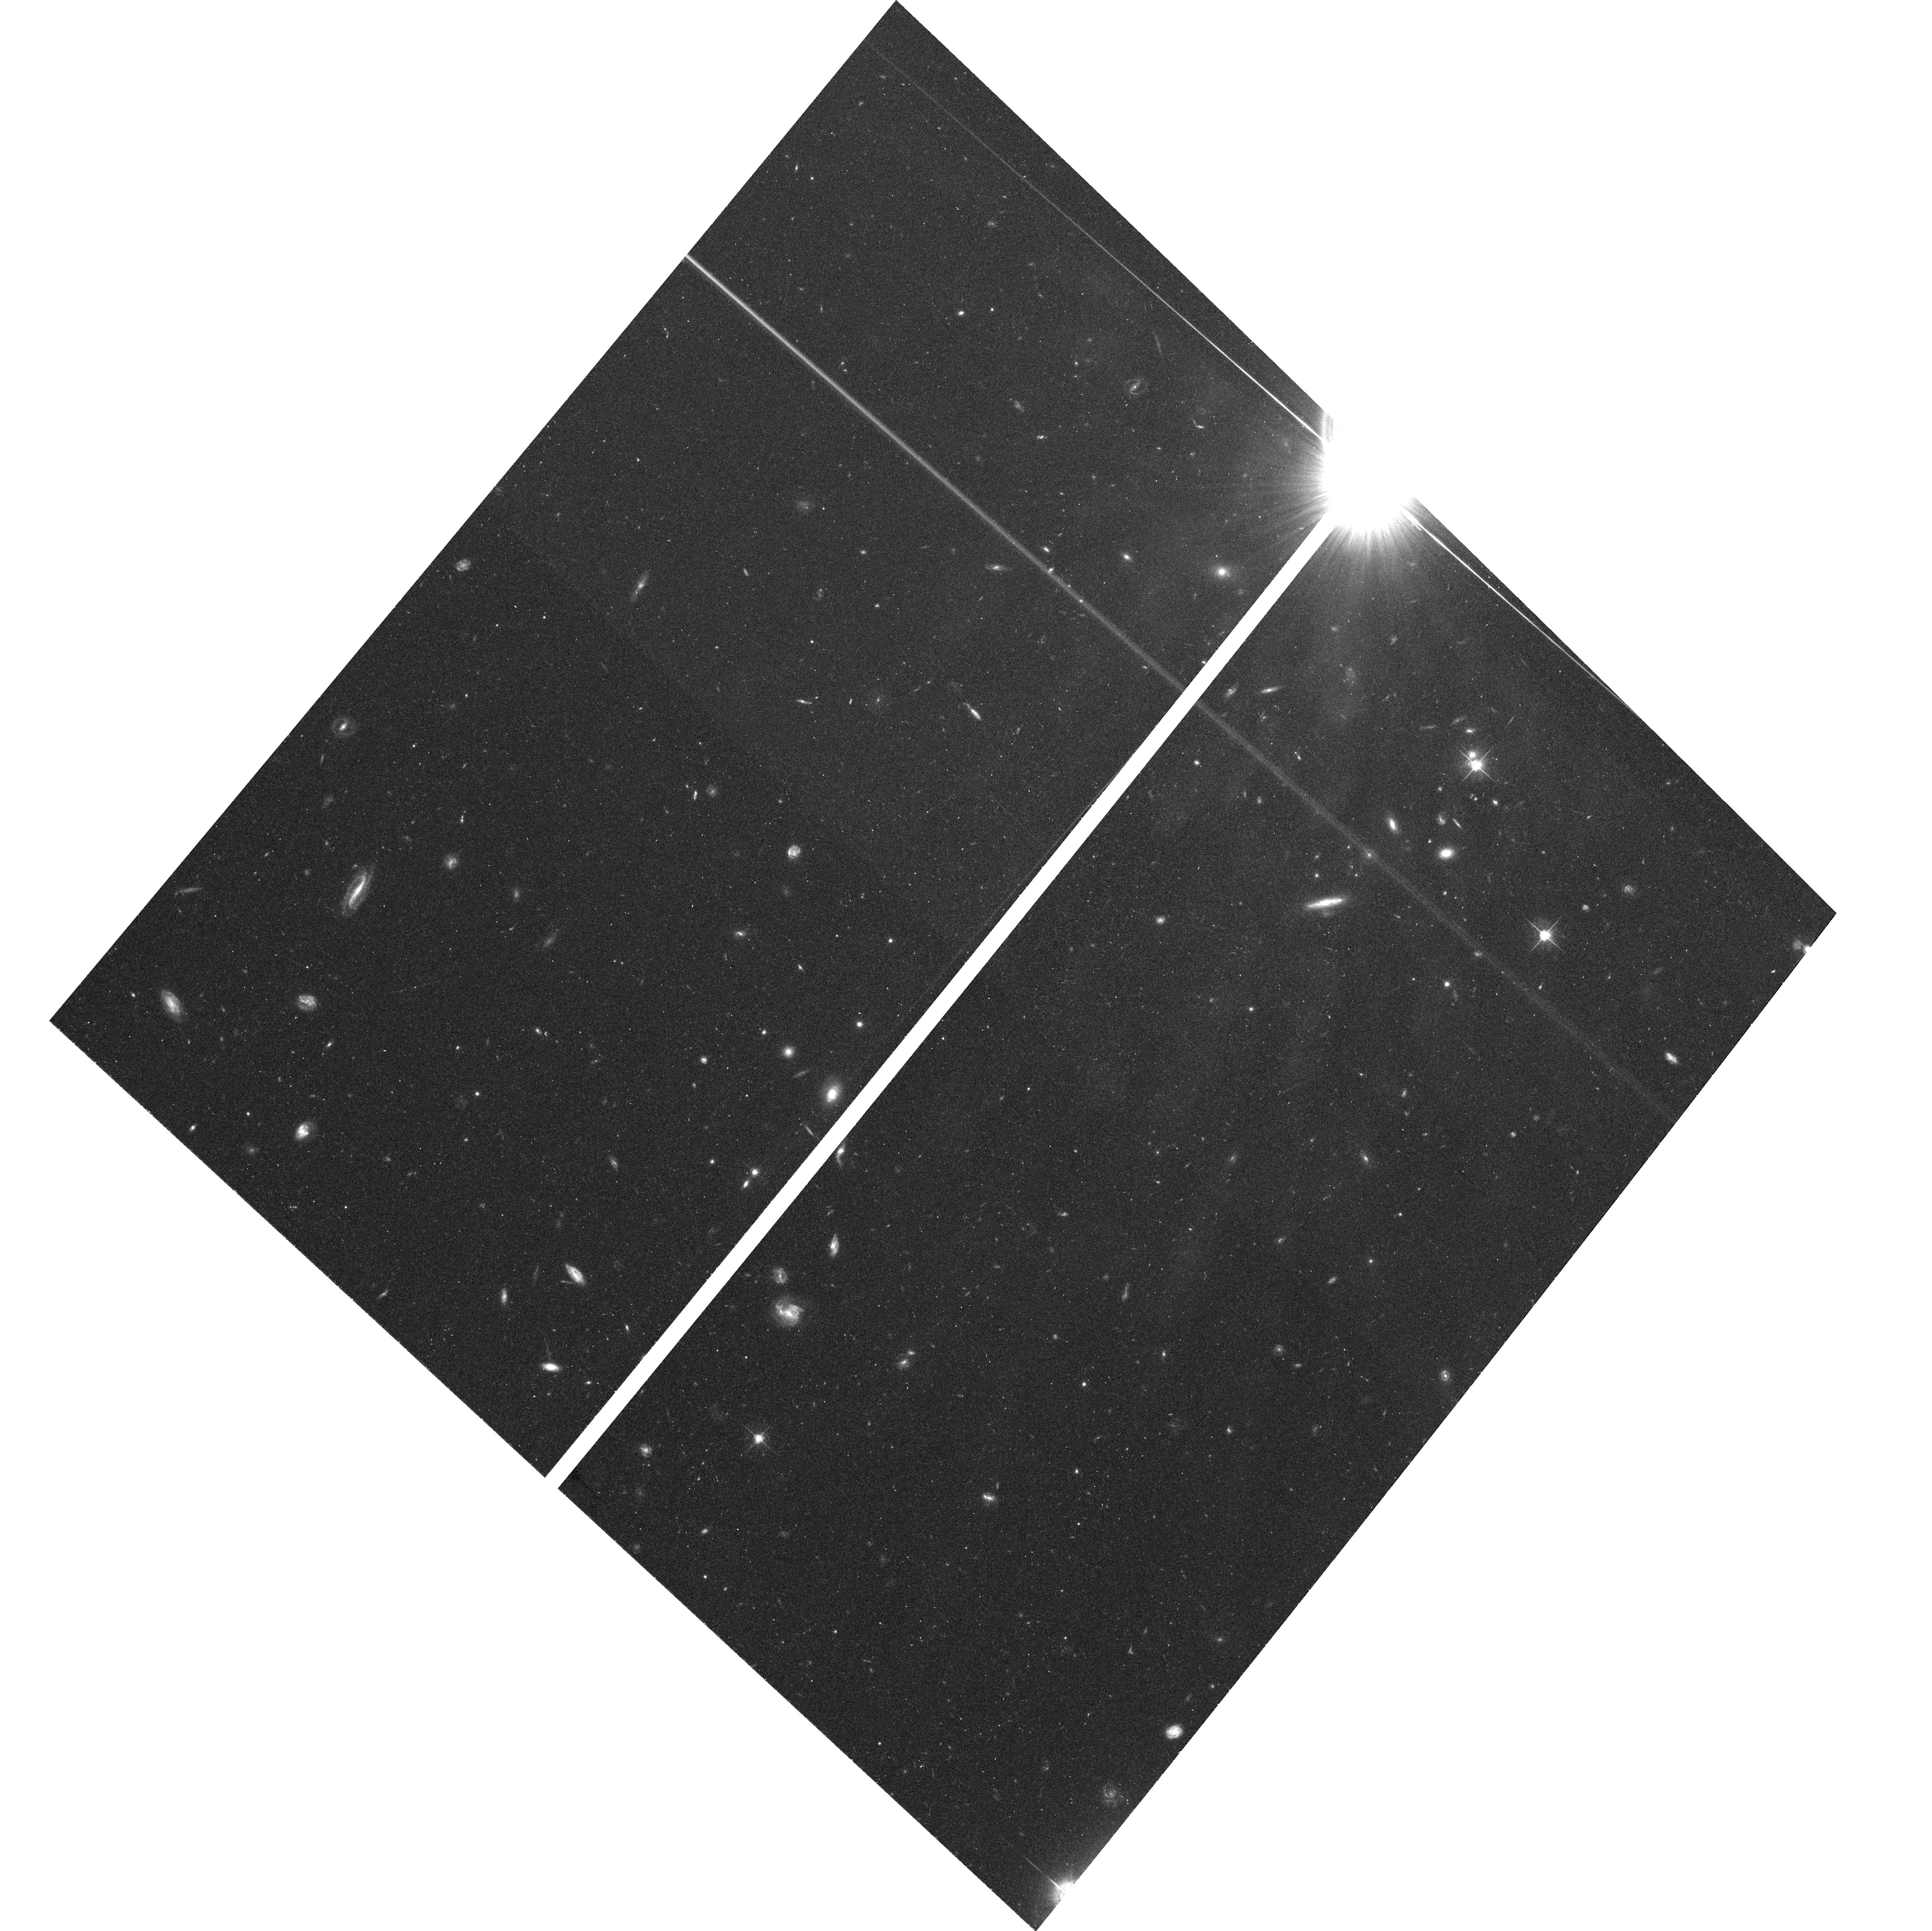
Target: field at RA 343.409°, Dec -48.598°
Instrument: ACS/WFC
Filter: F625W
Exposure: 34 min
Observation ID: hst_10330_19_acs_wfc_f625w_j91719

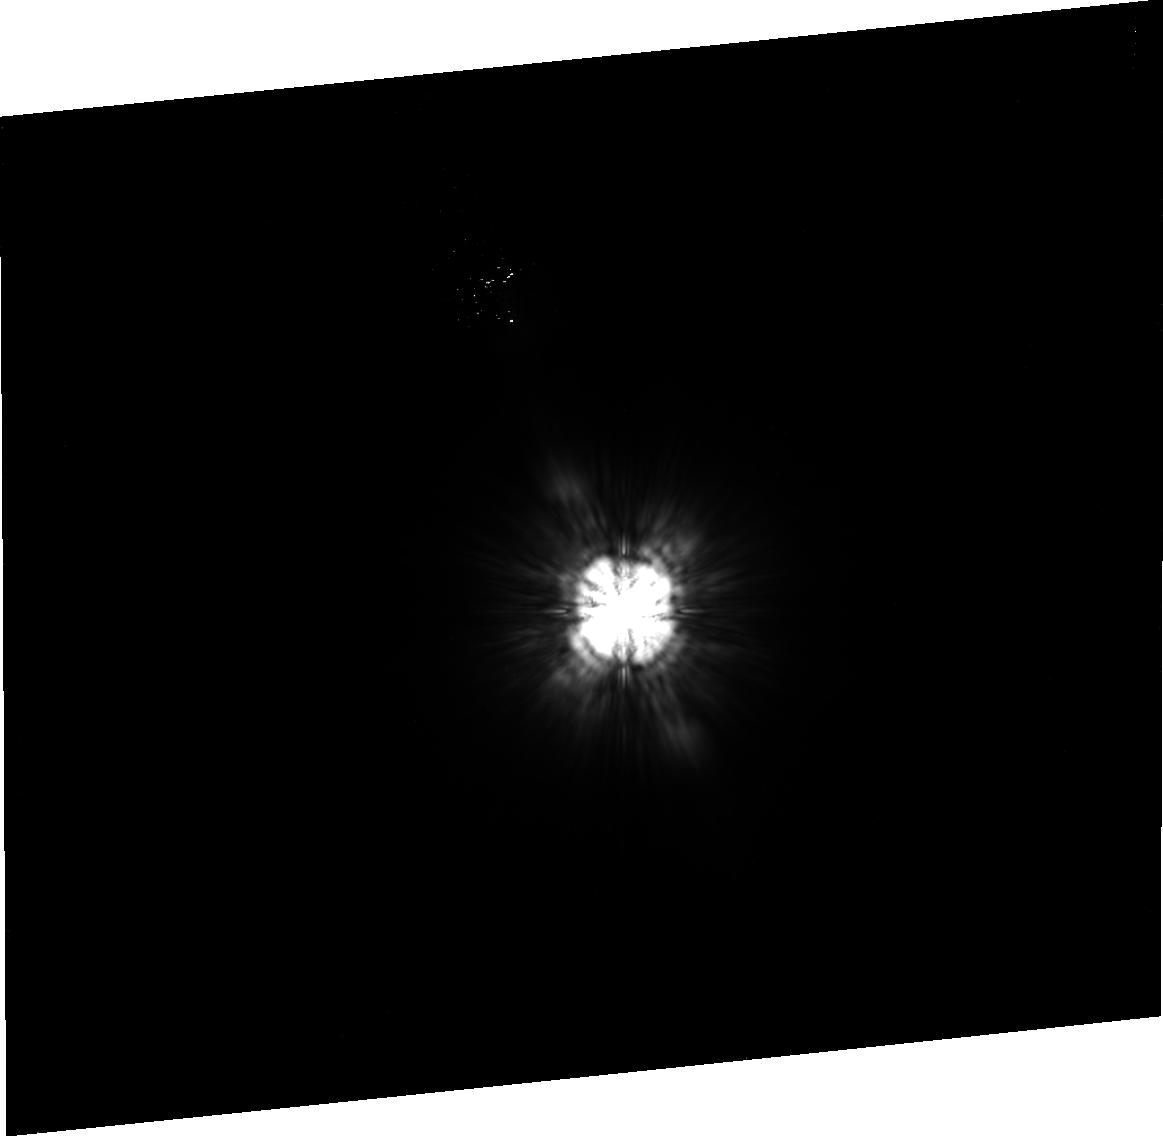
Target: SIRTF-1-PSF
Instrument: ACS/HRC
Filter: F814W
Exposure: 38 min
Observation ID: j91704010

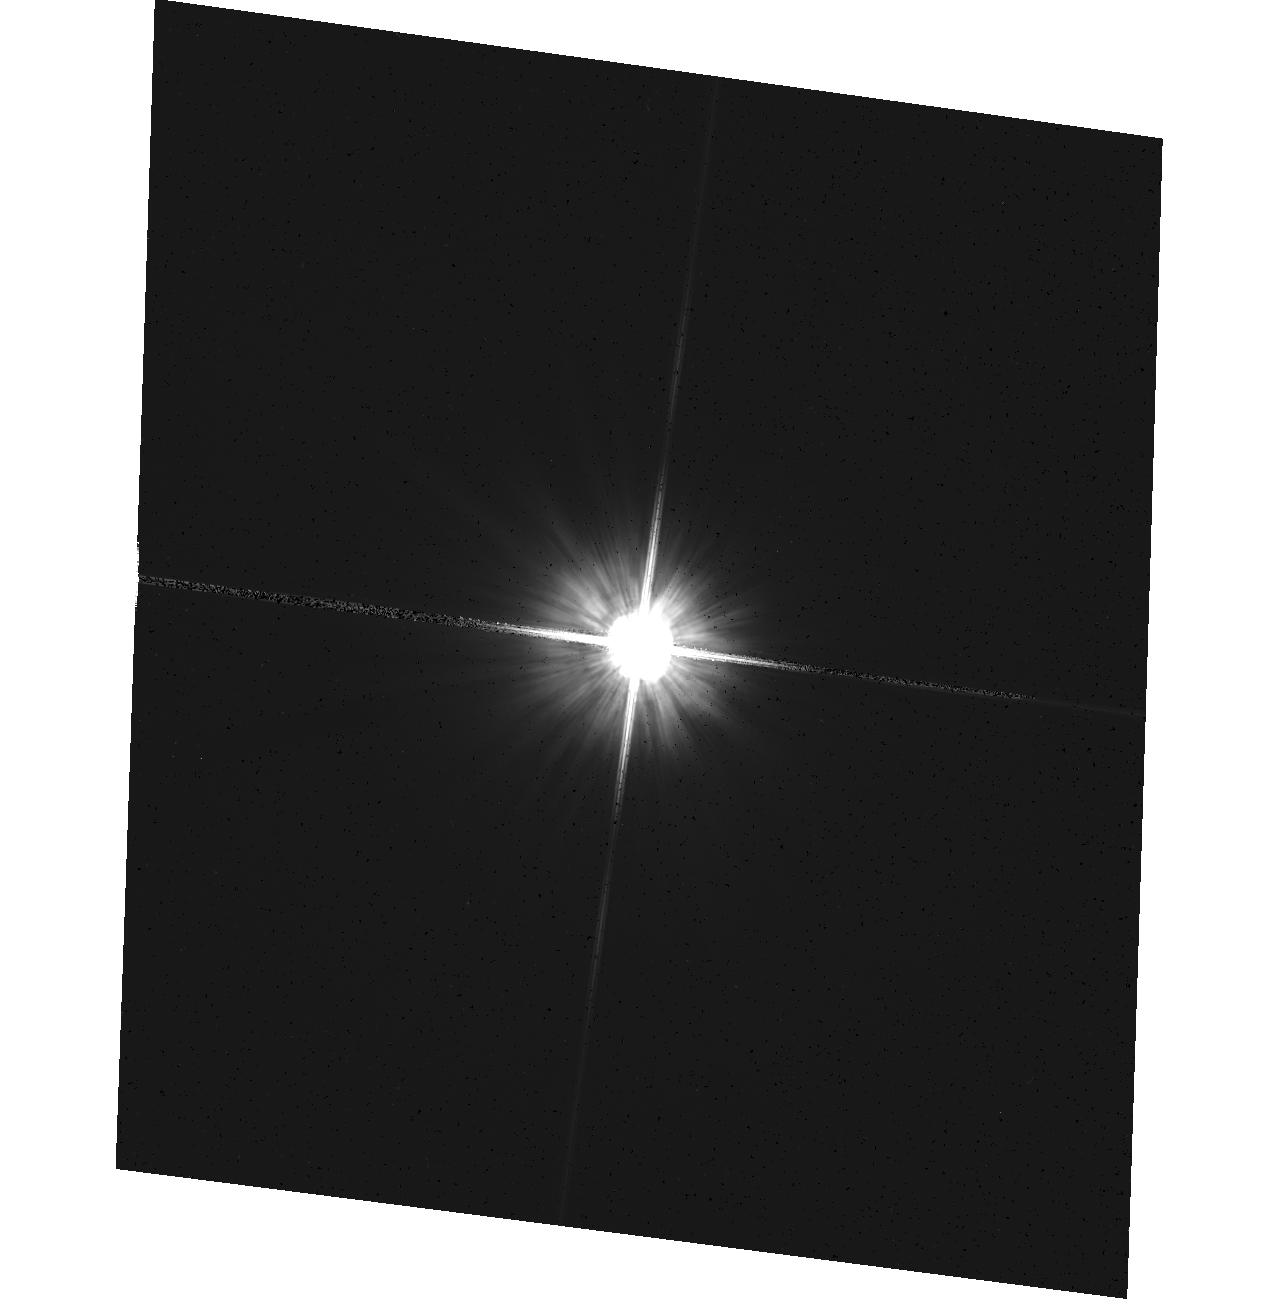
Target: HD-216435
Instrument: ACS/HRC
Filter: F606W
Exposure: 1 min
Observation ID: hst_10330_27_acs_hrc_f606w_j91727

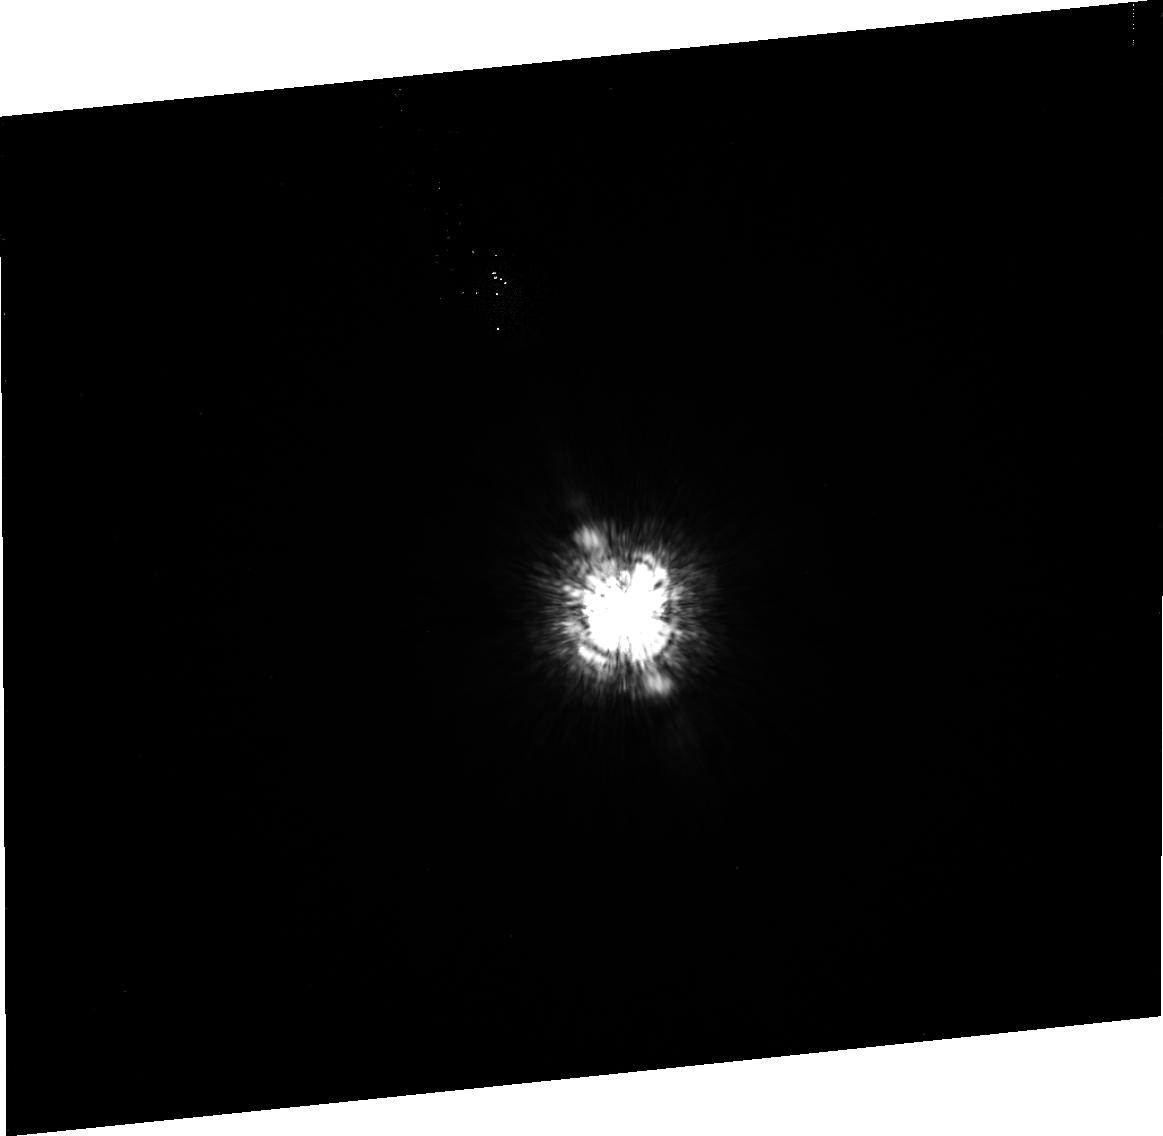
Target: HD-216149
Instrument: ACS/HRC
Filter: F435W
Exposure: 16 min
Observation ID: j91702010

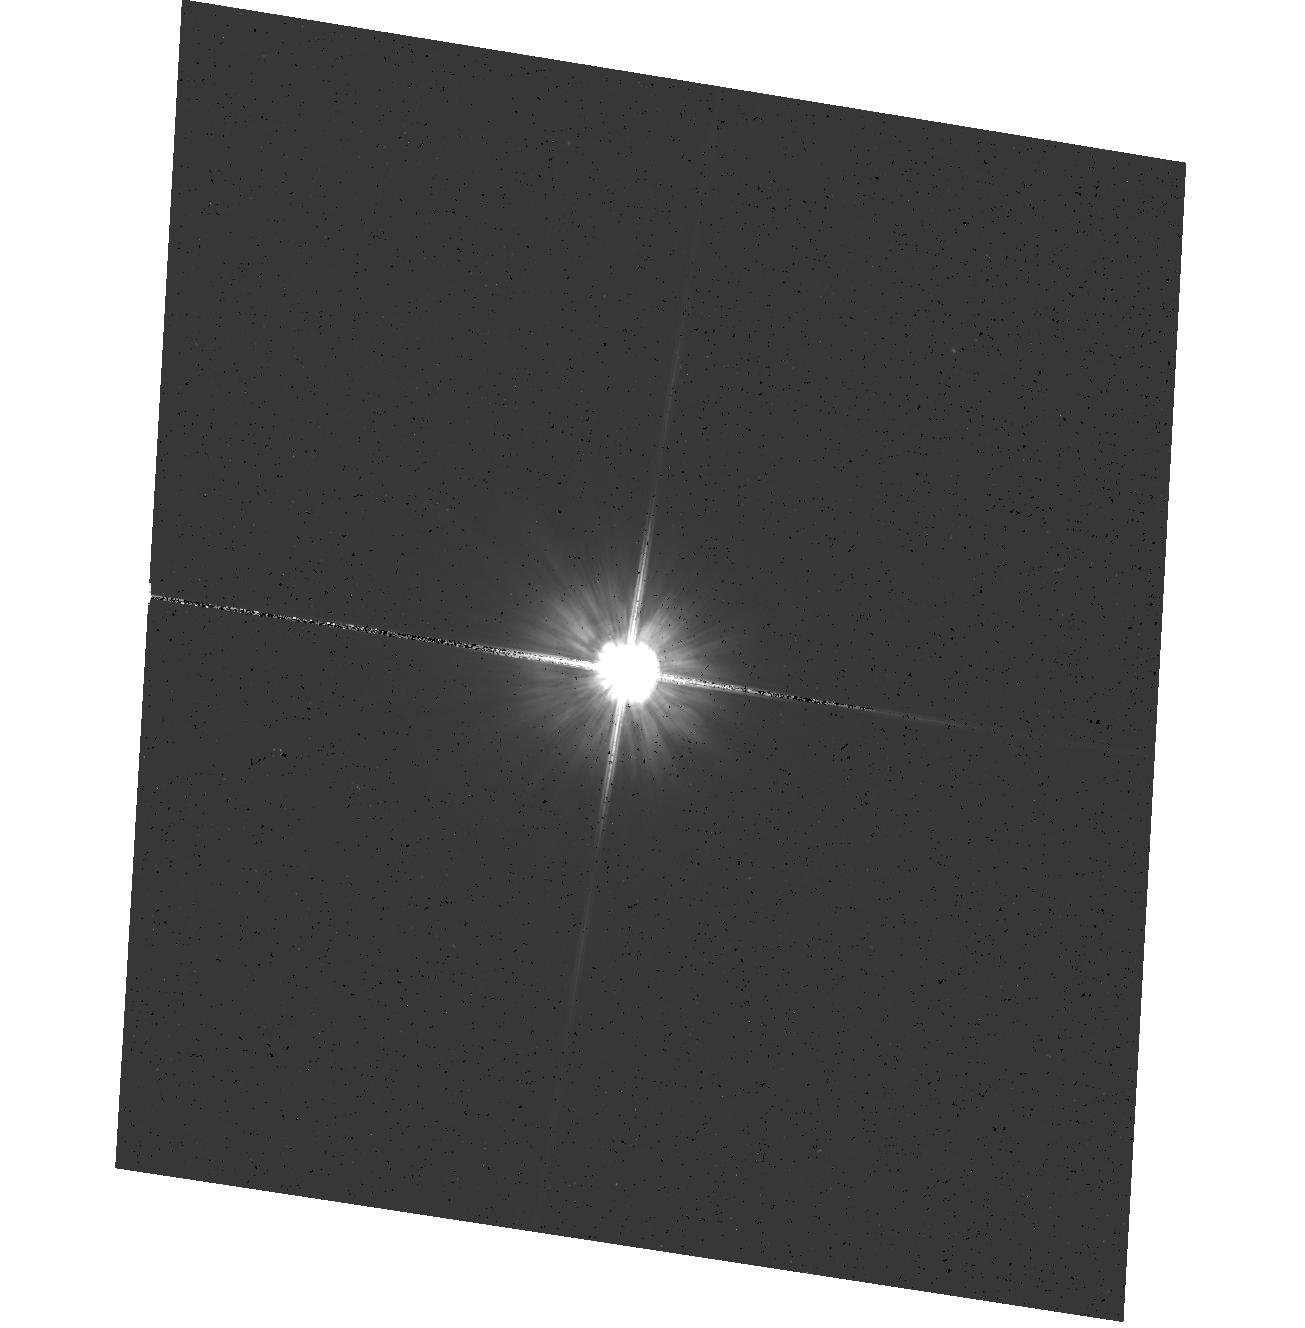
Target: SIRTF-5
Instrument: ACS/HRC
Filter: F606W
Exposure: 1 min
Observation ID: hst_10330_11_acs_hrc_f606w_j91711

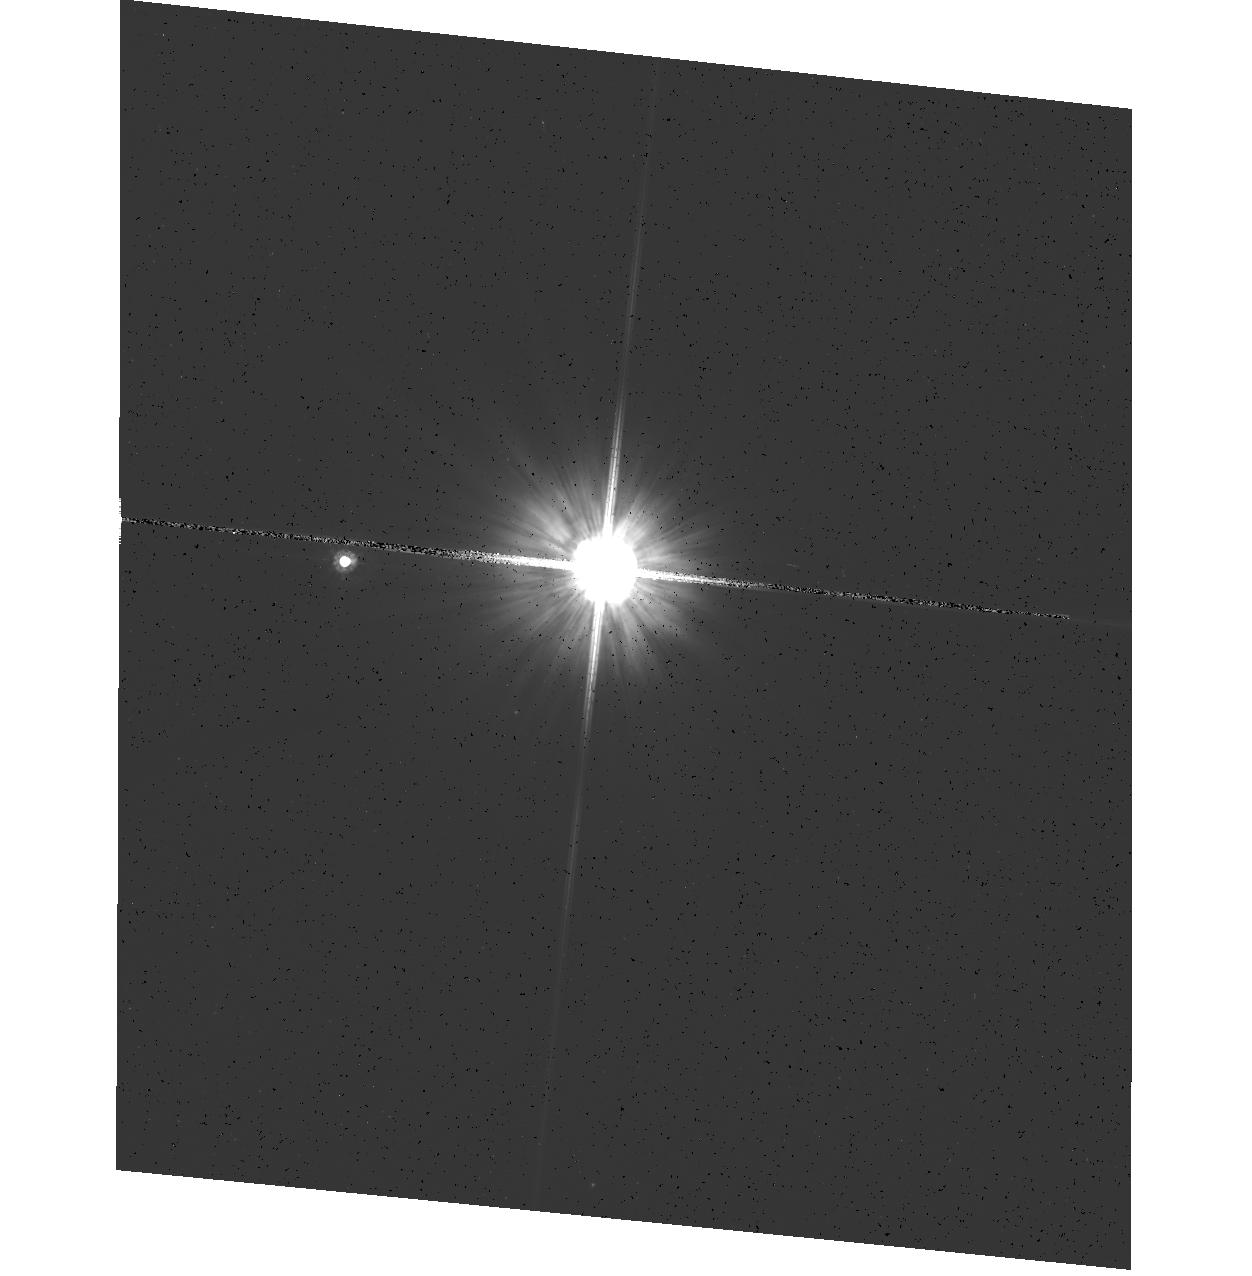
Target: SIRTF-4
Instrument: ACS/HRC
Filter: F606W
Exposure: 1 min
Observation ID: hst_10330_09_acs_hrc_f606w_j91709

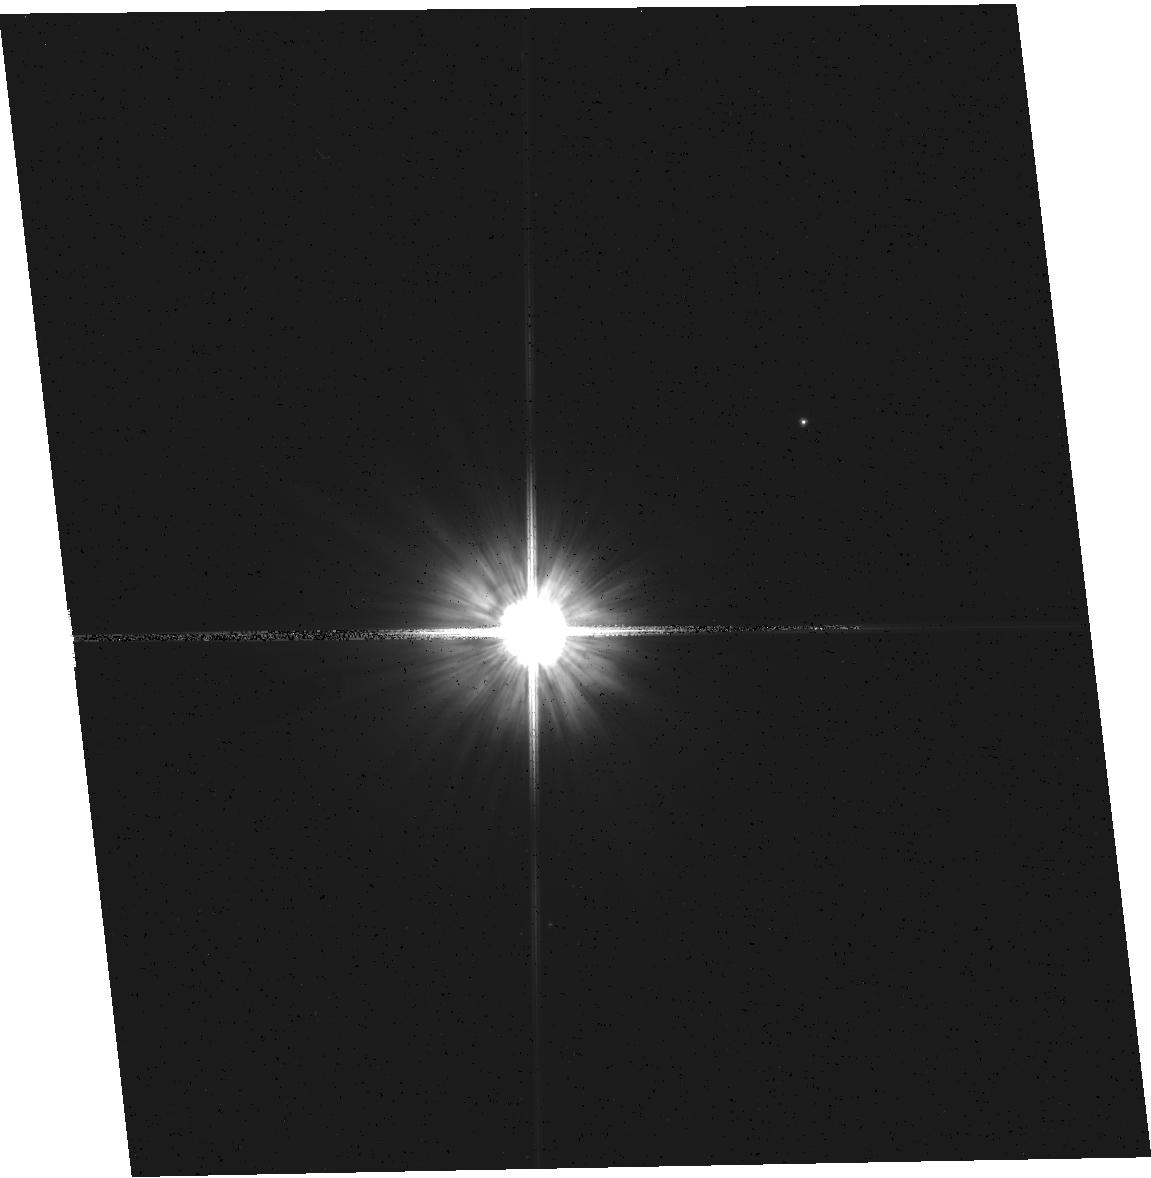
Target: SIRTF-5-PSF
Instrument: ACS/HRC
Filter: F606W
Exposure: 1 min
Observation ID: hst_10330_12_acs_hrc_f606w_j91712

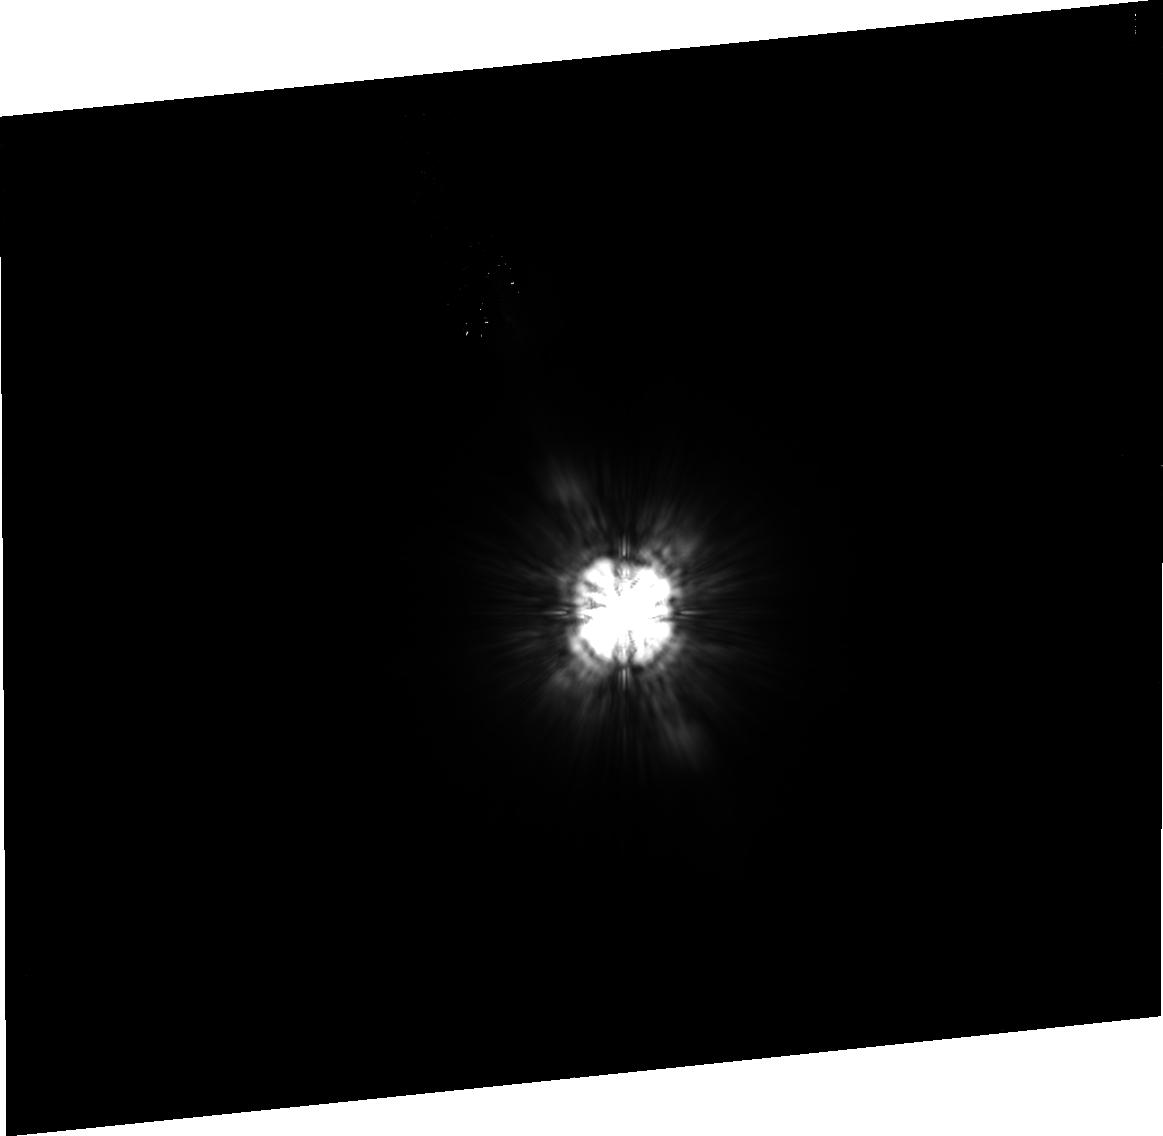
Target: HD-100623
Instrument: ACS/HRC
Filter: F814W
Exposure: 40 min
Observation ID: j91725040

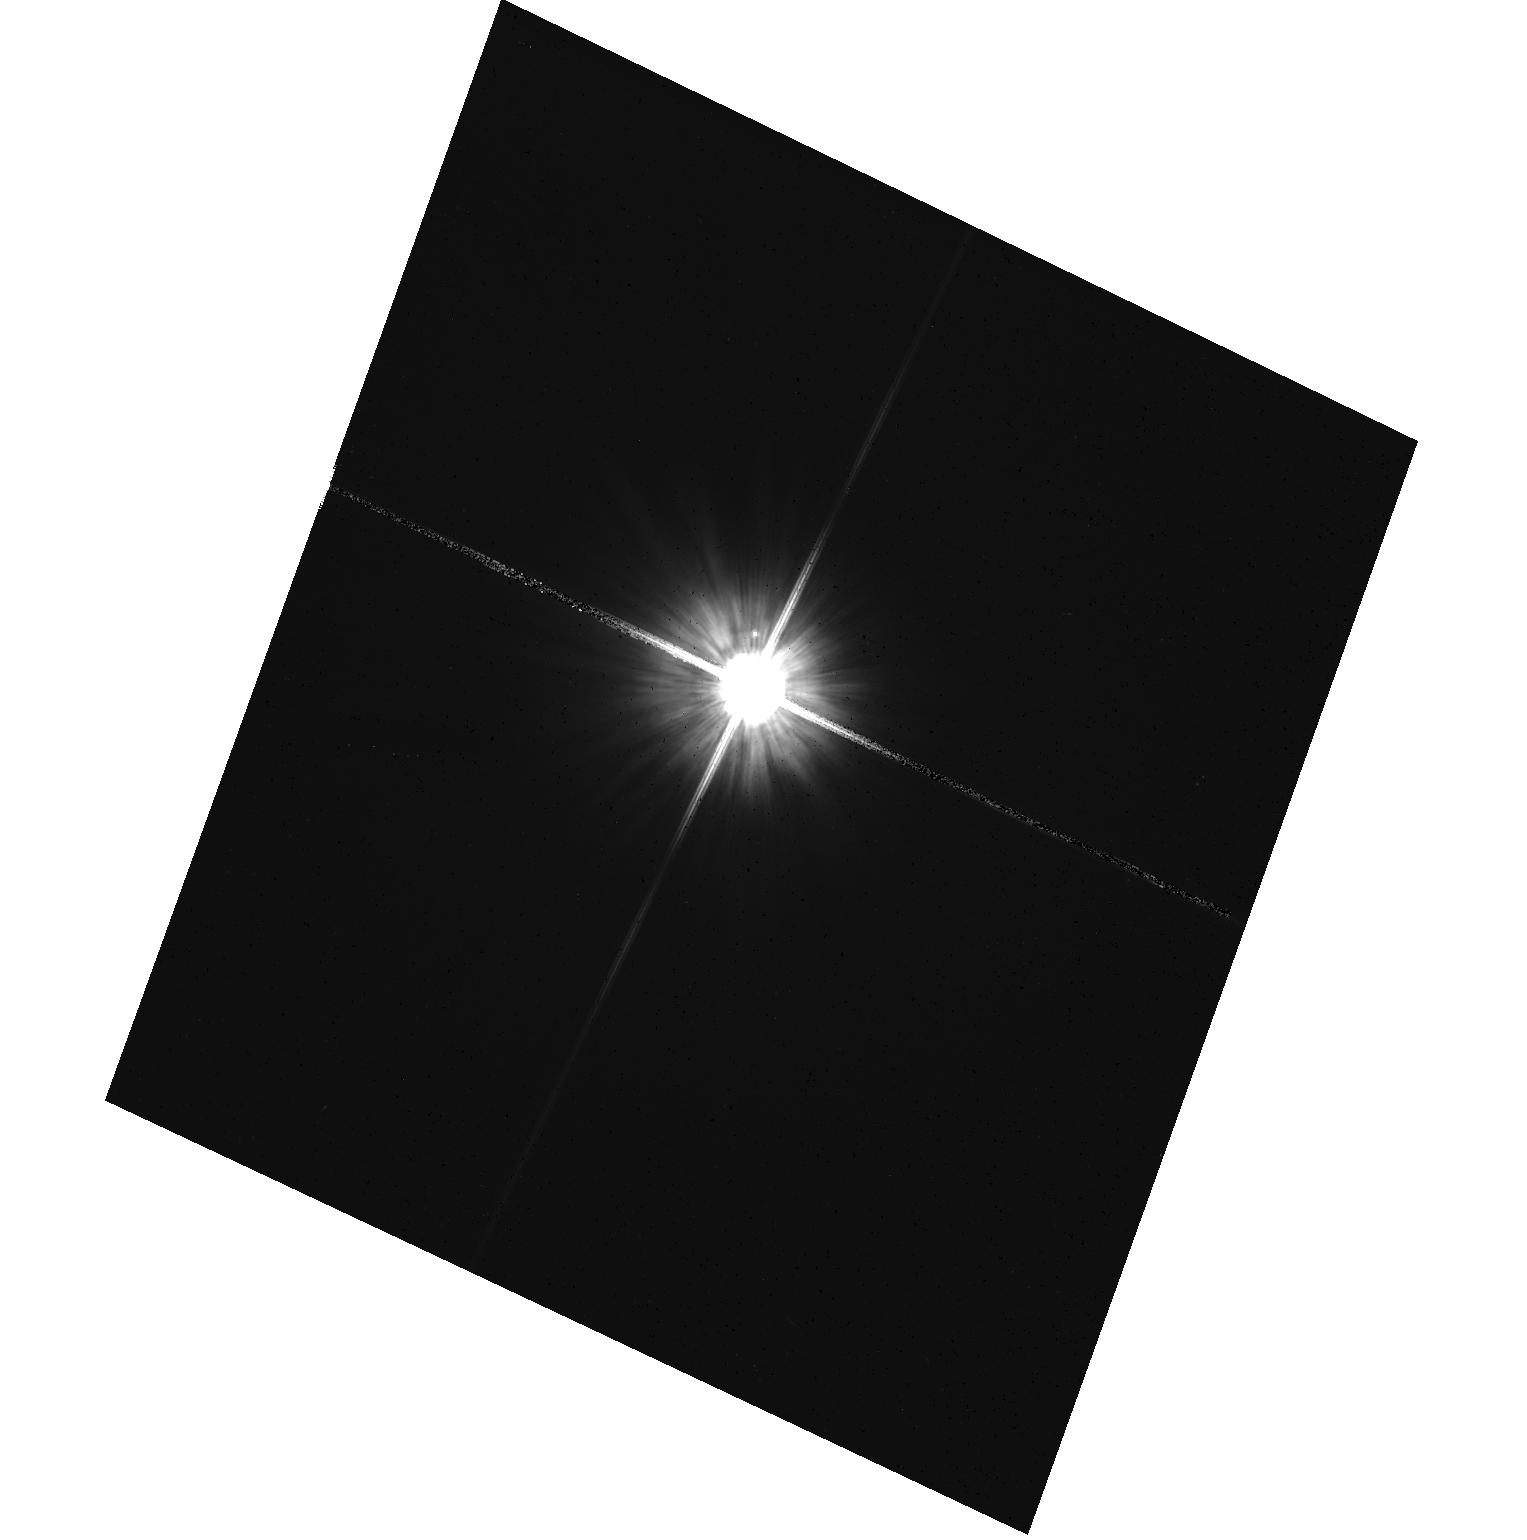
Target: SIRTF-4-PSF
Instrument: ACS/HRC
Filter: F606W
Exposure: 1 min
Observation ID: hst_10330_10_acs_hrc_f606w_j91710

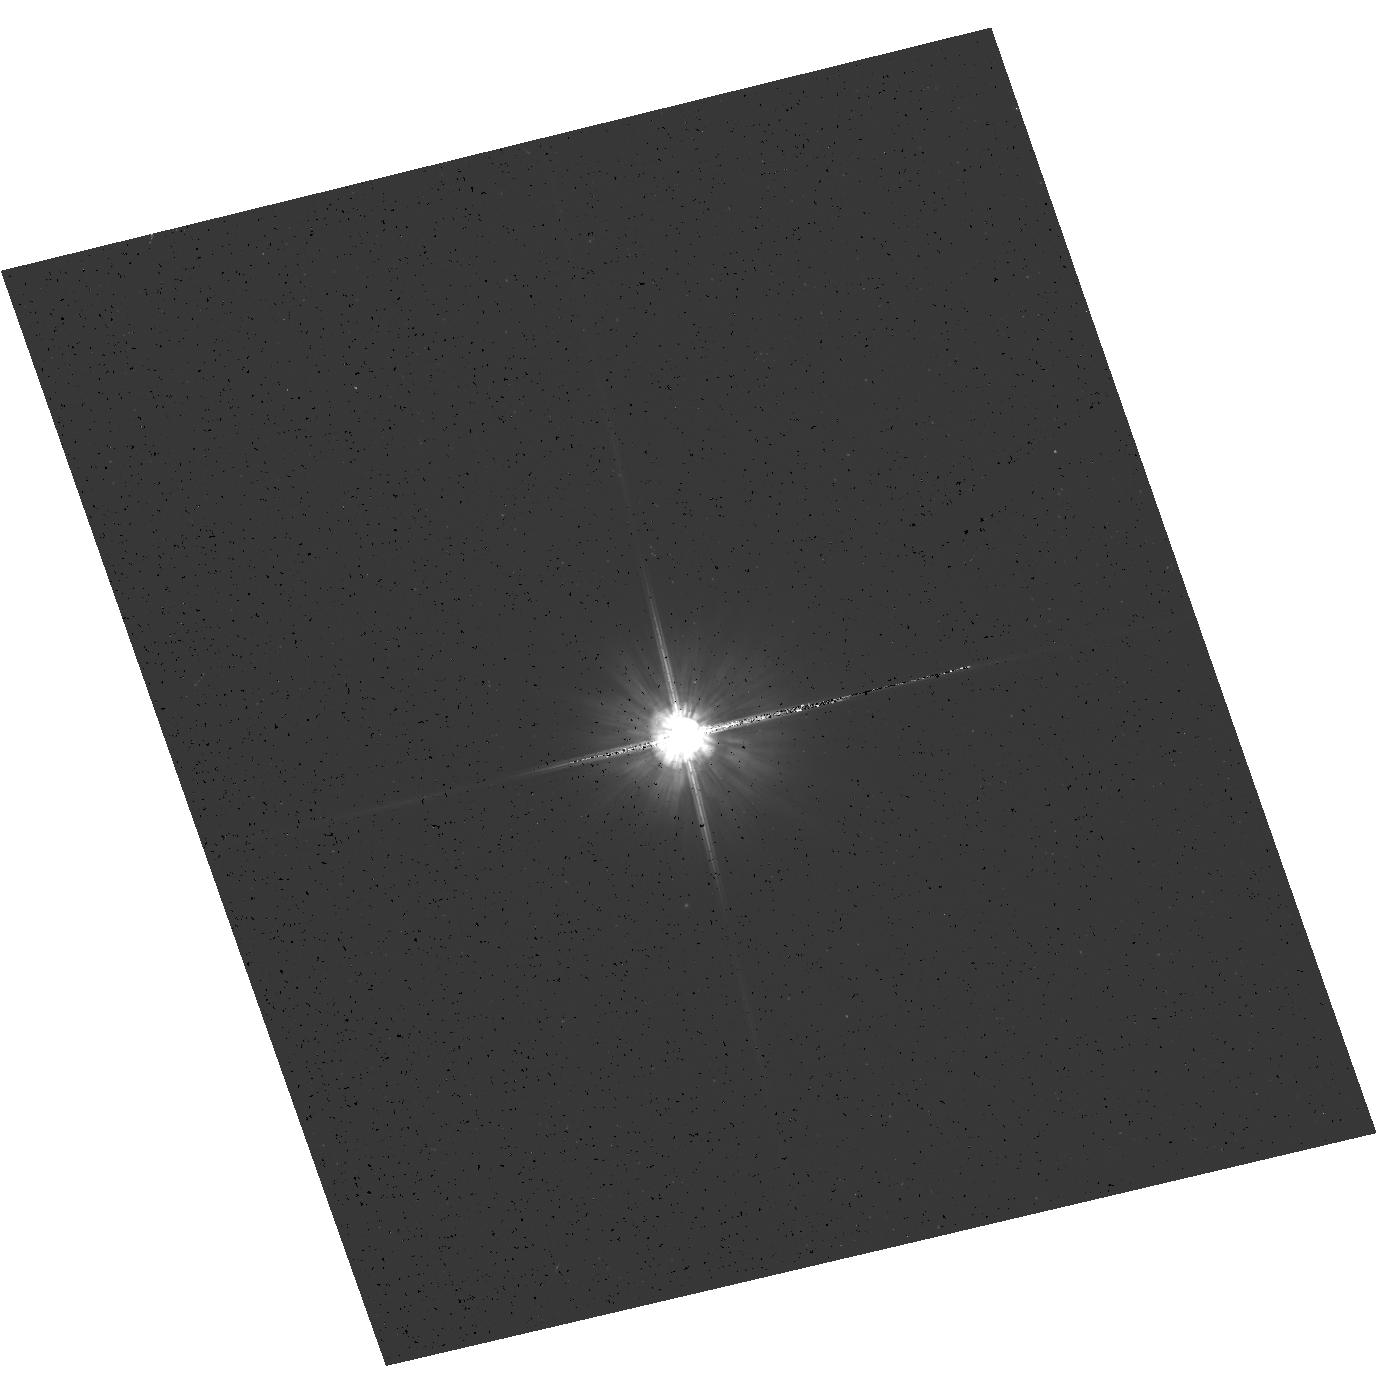
Target: SIRTF-2
Instrument: ACS/HRC
Filter: F606W
Exposure: 1 min
Observation ID: hst_10330_05_acs_hrc_f606w_j91705

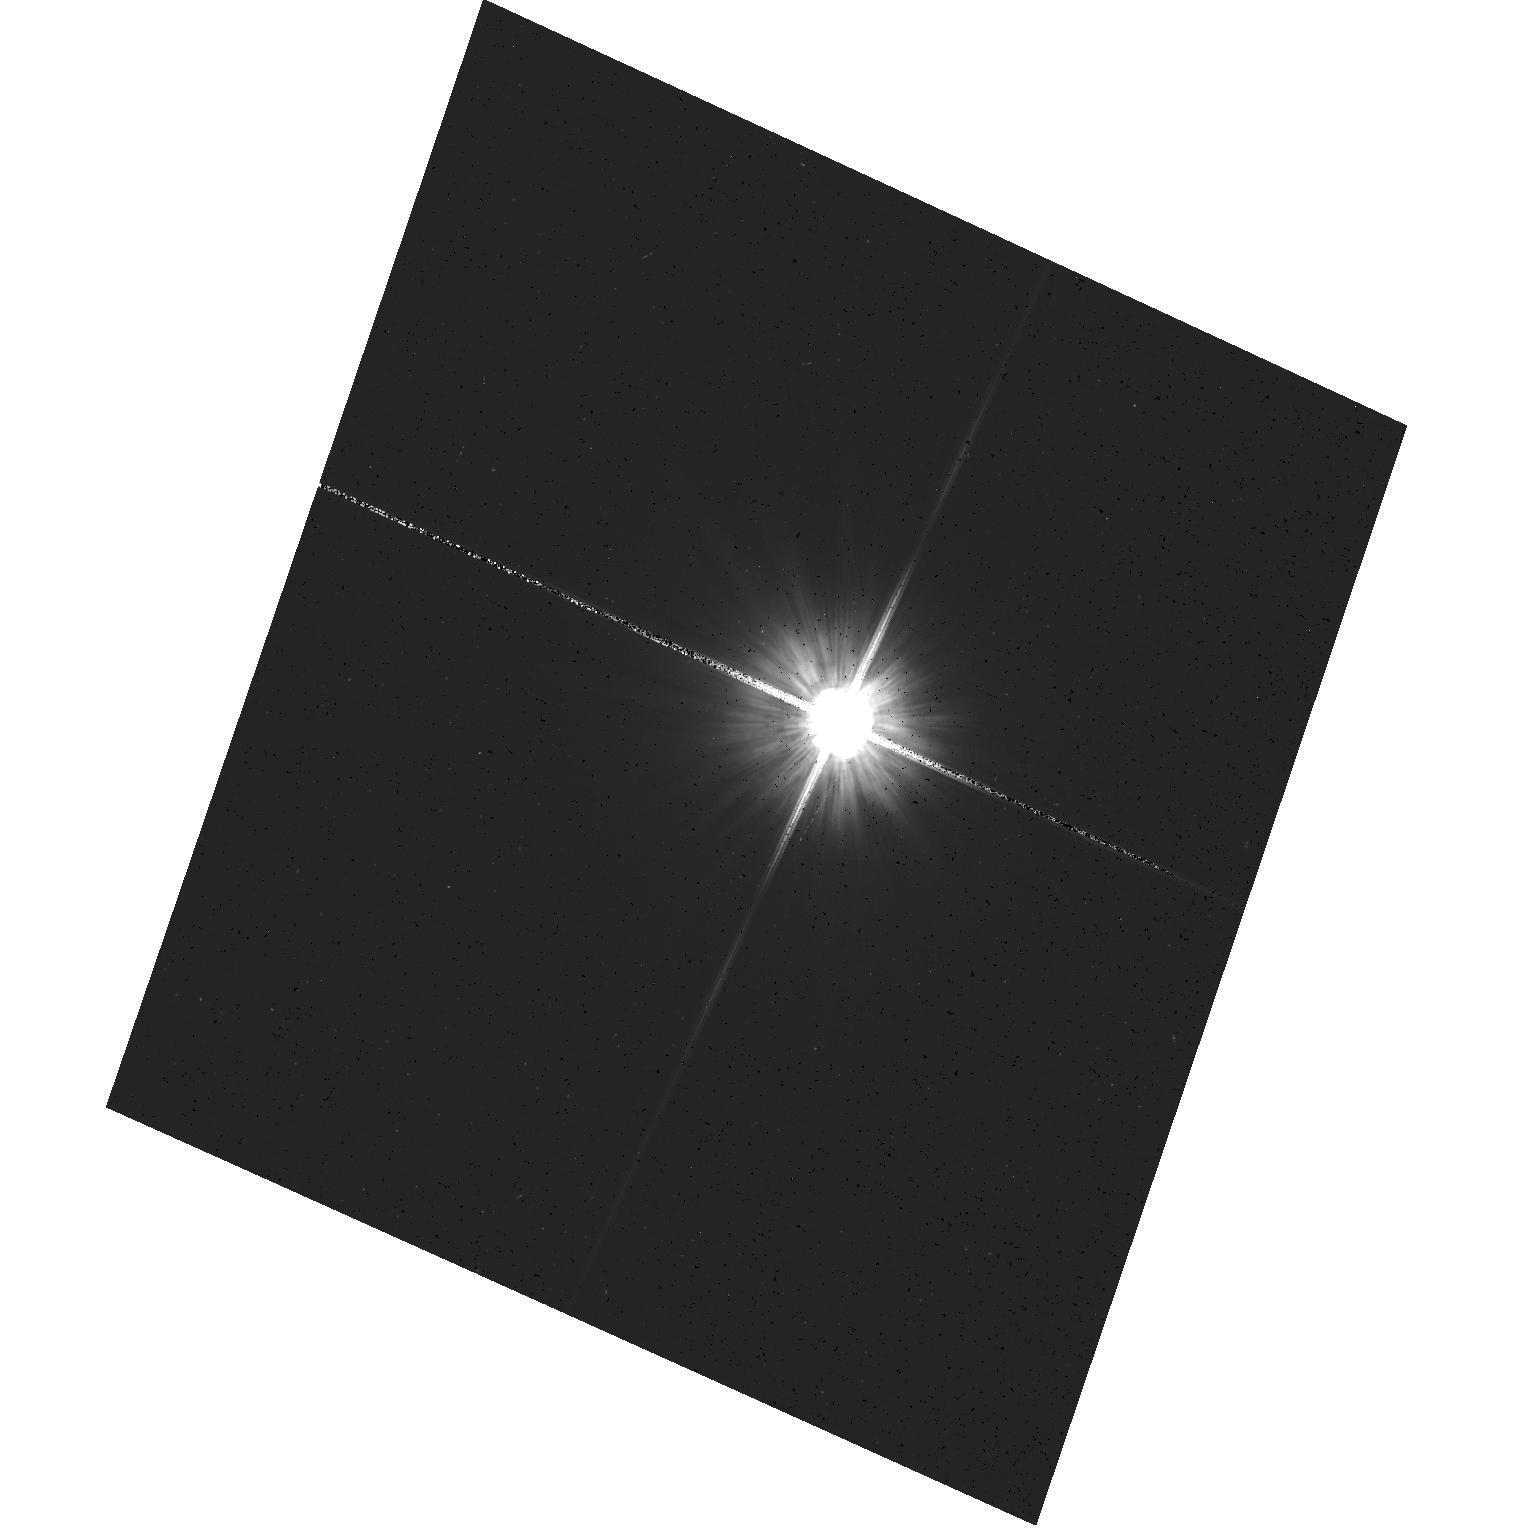
Target: HD-105
Instrument: ACS/HRC
Filter: F606W
Exposure: 1 min
Observation ID: hst_10330_26_acs_hrc_f606w_j91726

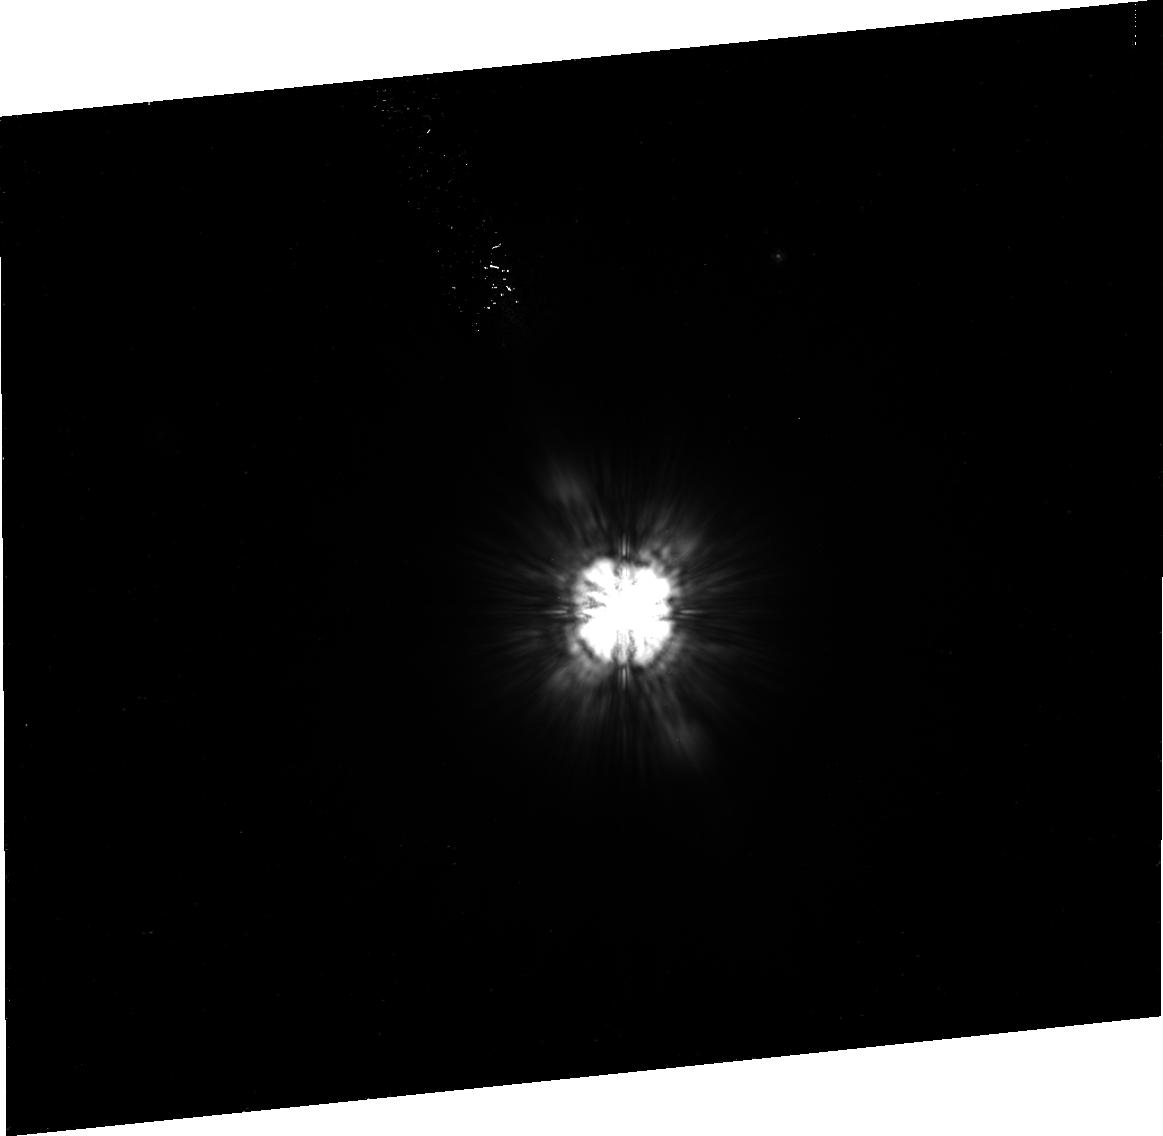
Target: HD-92945
Instrument: ACS/HRC
Filter: F814W
Exposure: 47 min
Observation ID: j91722090

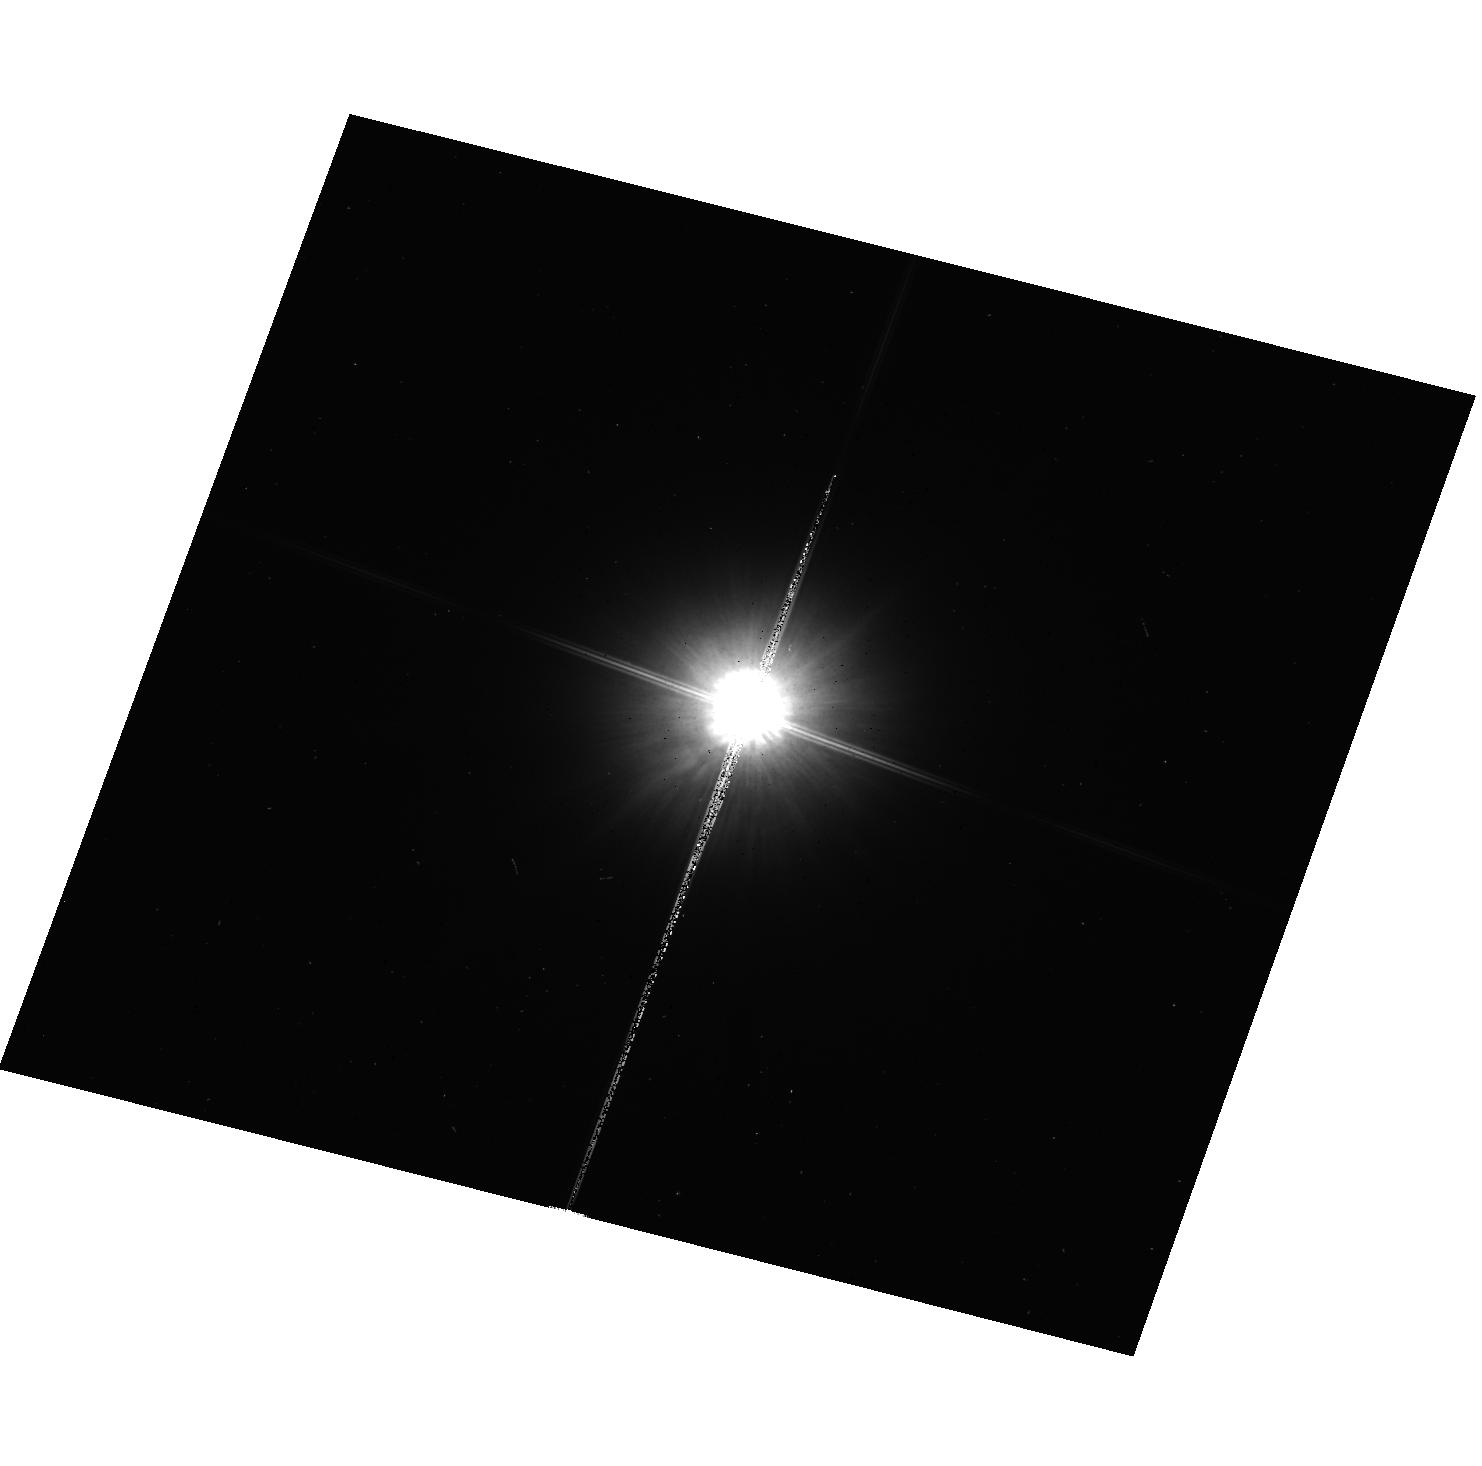
Target: GJ-803
Instrument: ACS/HRC
Filter: F814W
Exposure: 1 min
Observation ID: hst_10330_01_acs_hrc_f814w_j91701

Coronagraphic search for disks around nearby stars (PI: Ford, Holland)

We will use the coronagraphic and imaging modes of the High Resolution camera to study of the role of circumstellar disks in planetary system formation over timescales of ~1-1000 Myr. Our targets comprise pre Main-Sequence (MS) and MS stars, selected by infrared excess, and targets selected from SIRTF surveys. Some targets, like Beta Pictoris have debris disks that have been detected at optical or near-IR wavelengths, while others have disks inferred from mid-IR or ISO observations. We will obtain multicolor images of each target's circumstellar environment for the purpose of (1) detecting and characterizing disk morphologies over all scales (including warps and regions of enhanced or depleted density), and (2) seeking evidence of embedded planets. Direct and occulted images will be recorded for studying the disks within 2 arcseconds of these targets; the coronagraph will be used to image the outer regions of the disks. Together with existing infrared observations, we will provide constraints on the sizes, distribution, and composition of dust grains. Unconfirmed disks will first be imaged in F606W, and if they exist we may later observe them in F435W and F814W.